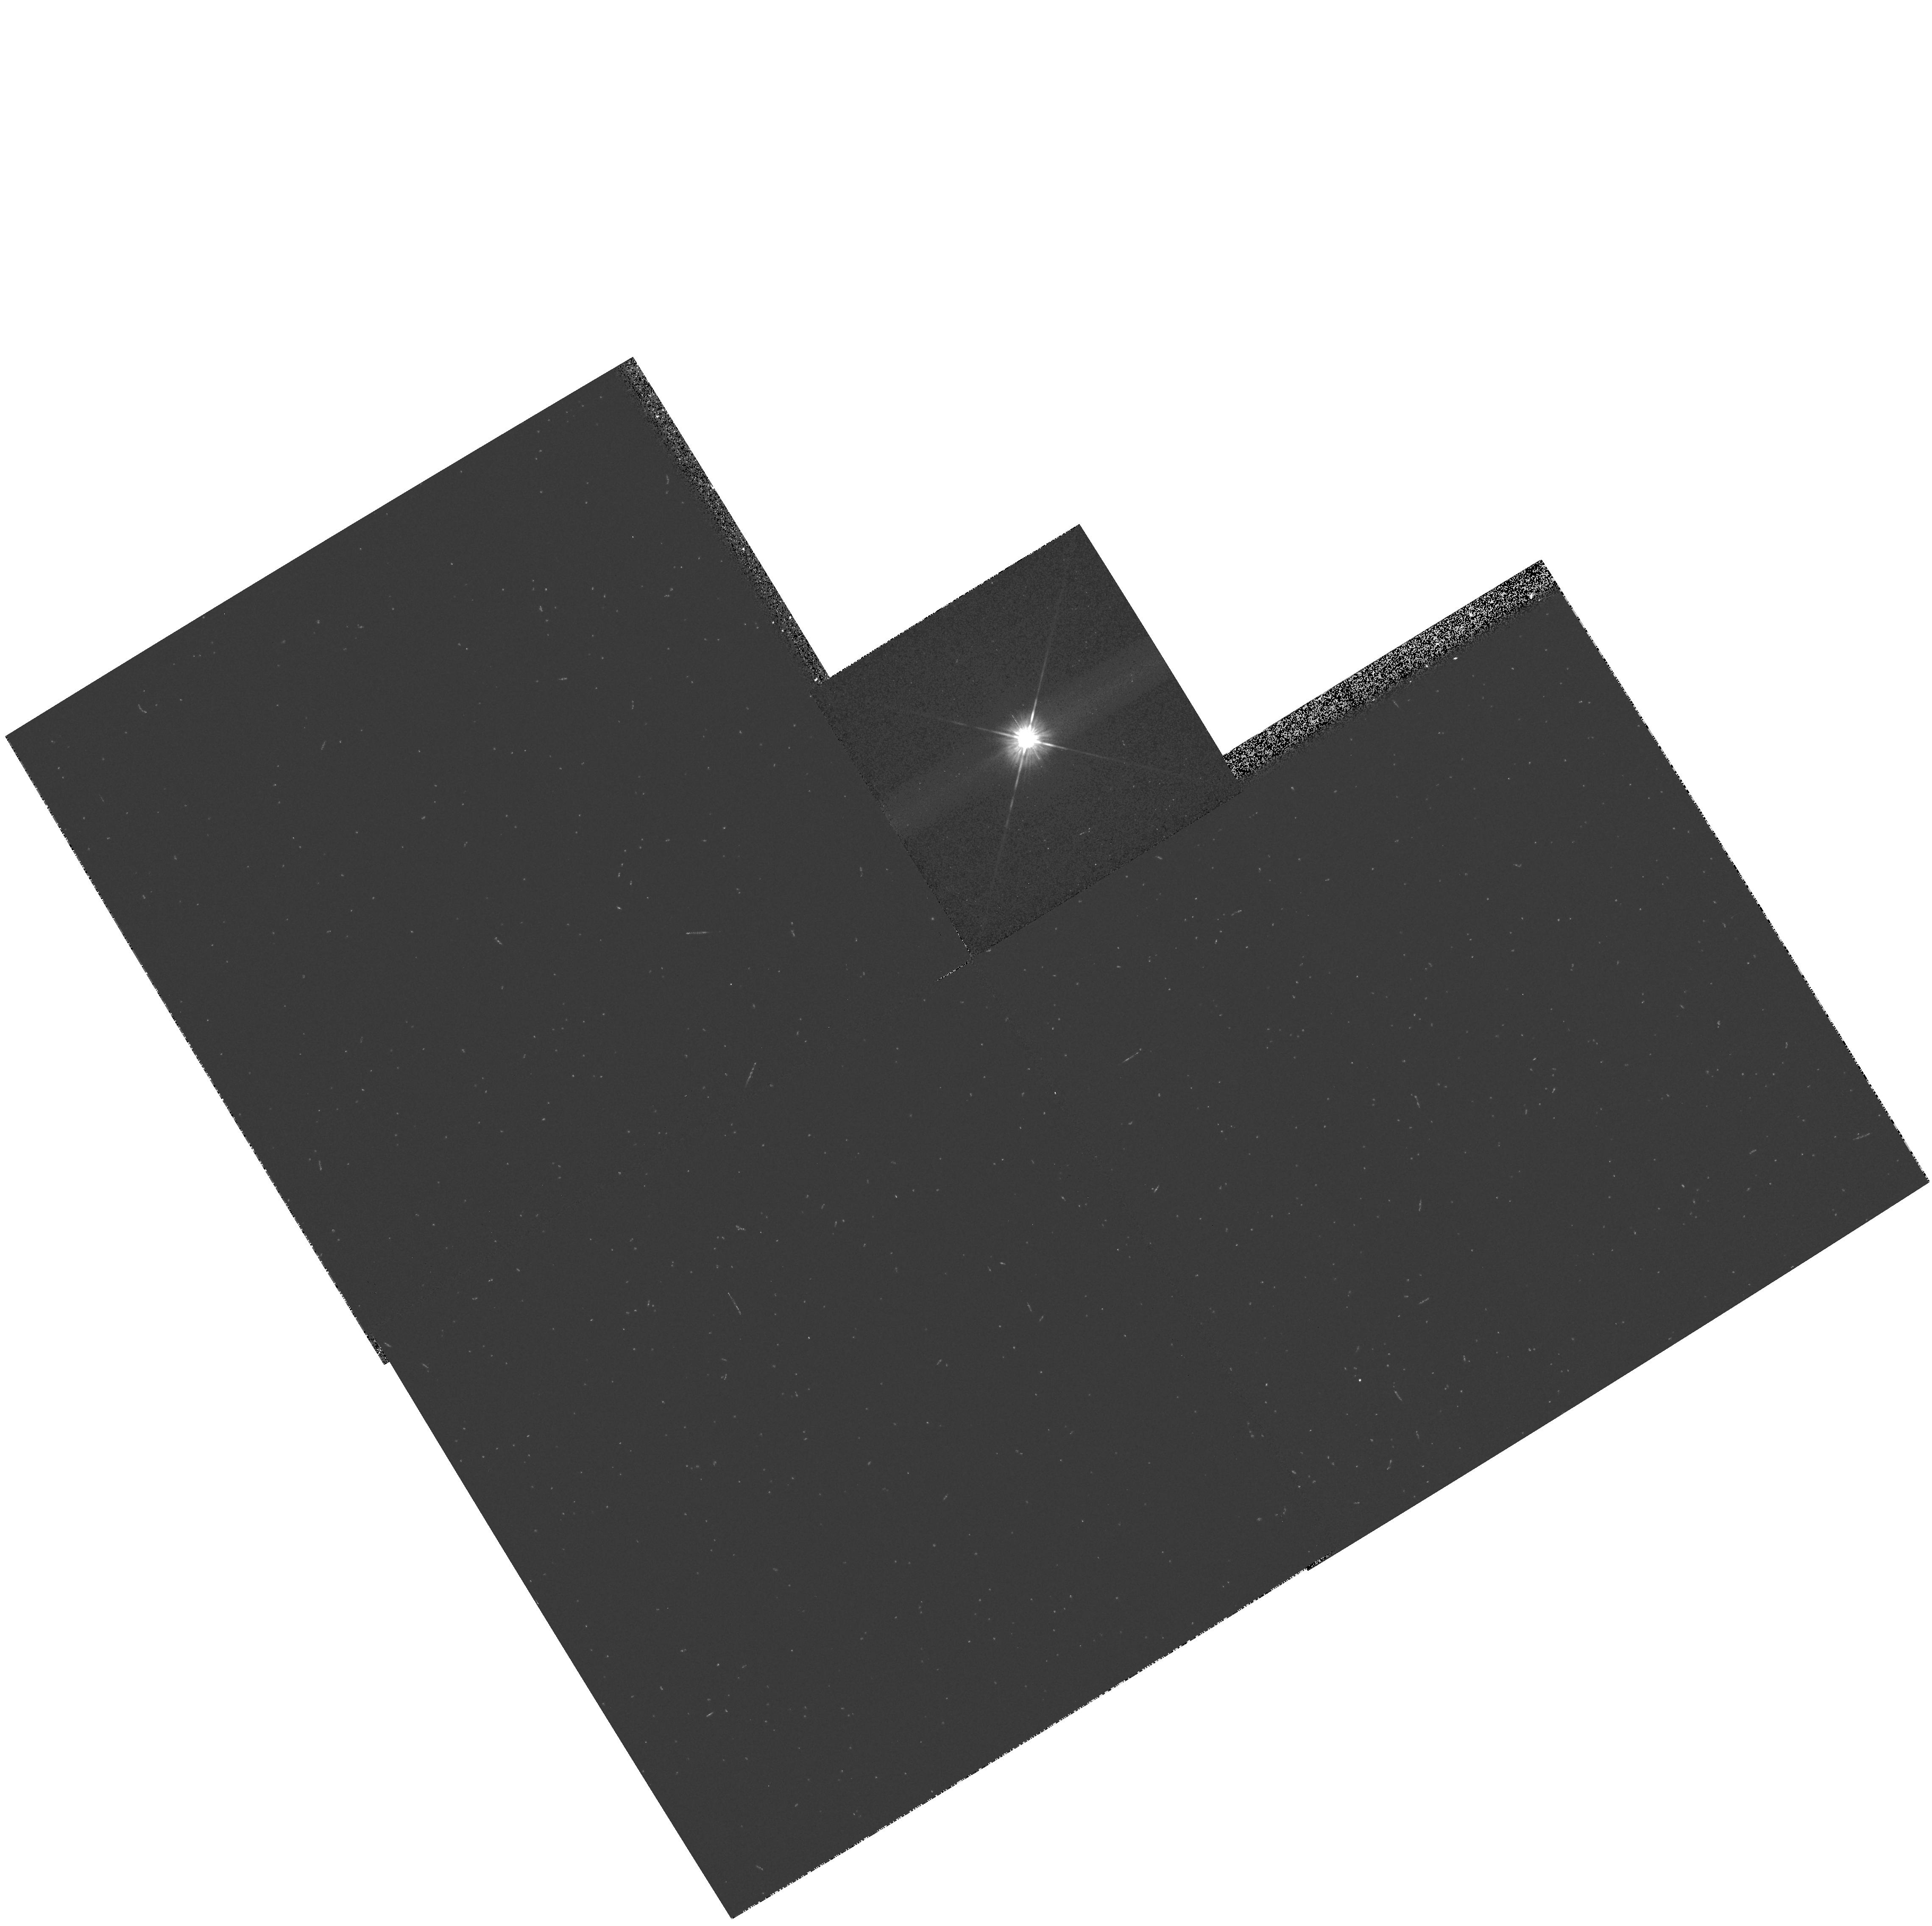
Target: CS-CHA
Instrument: WFPC2/PC
Filter: F606W
Exposure: 2 min
Observation ID: hst_7387_14_wfpc2_pc_f606w_u44m14

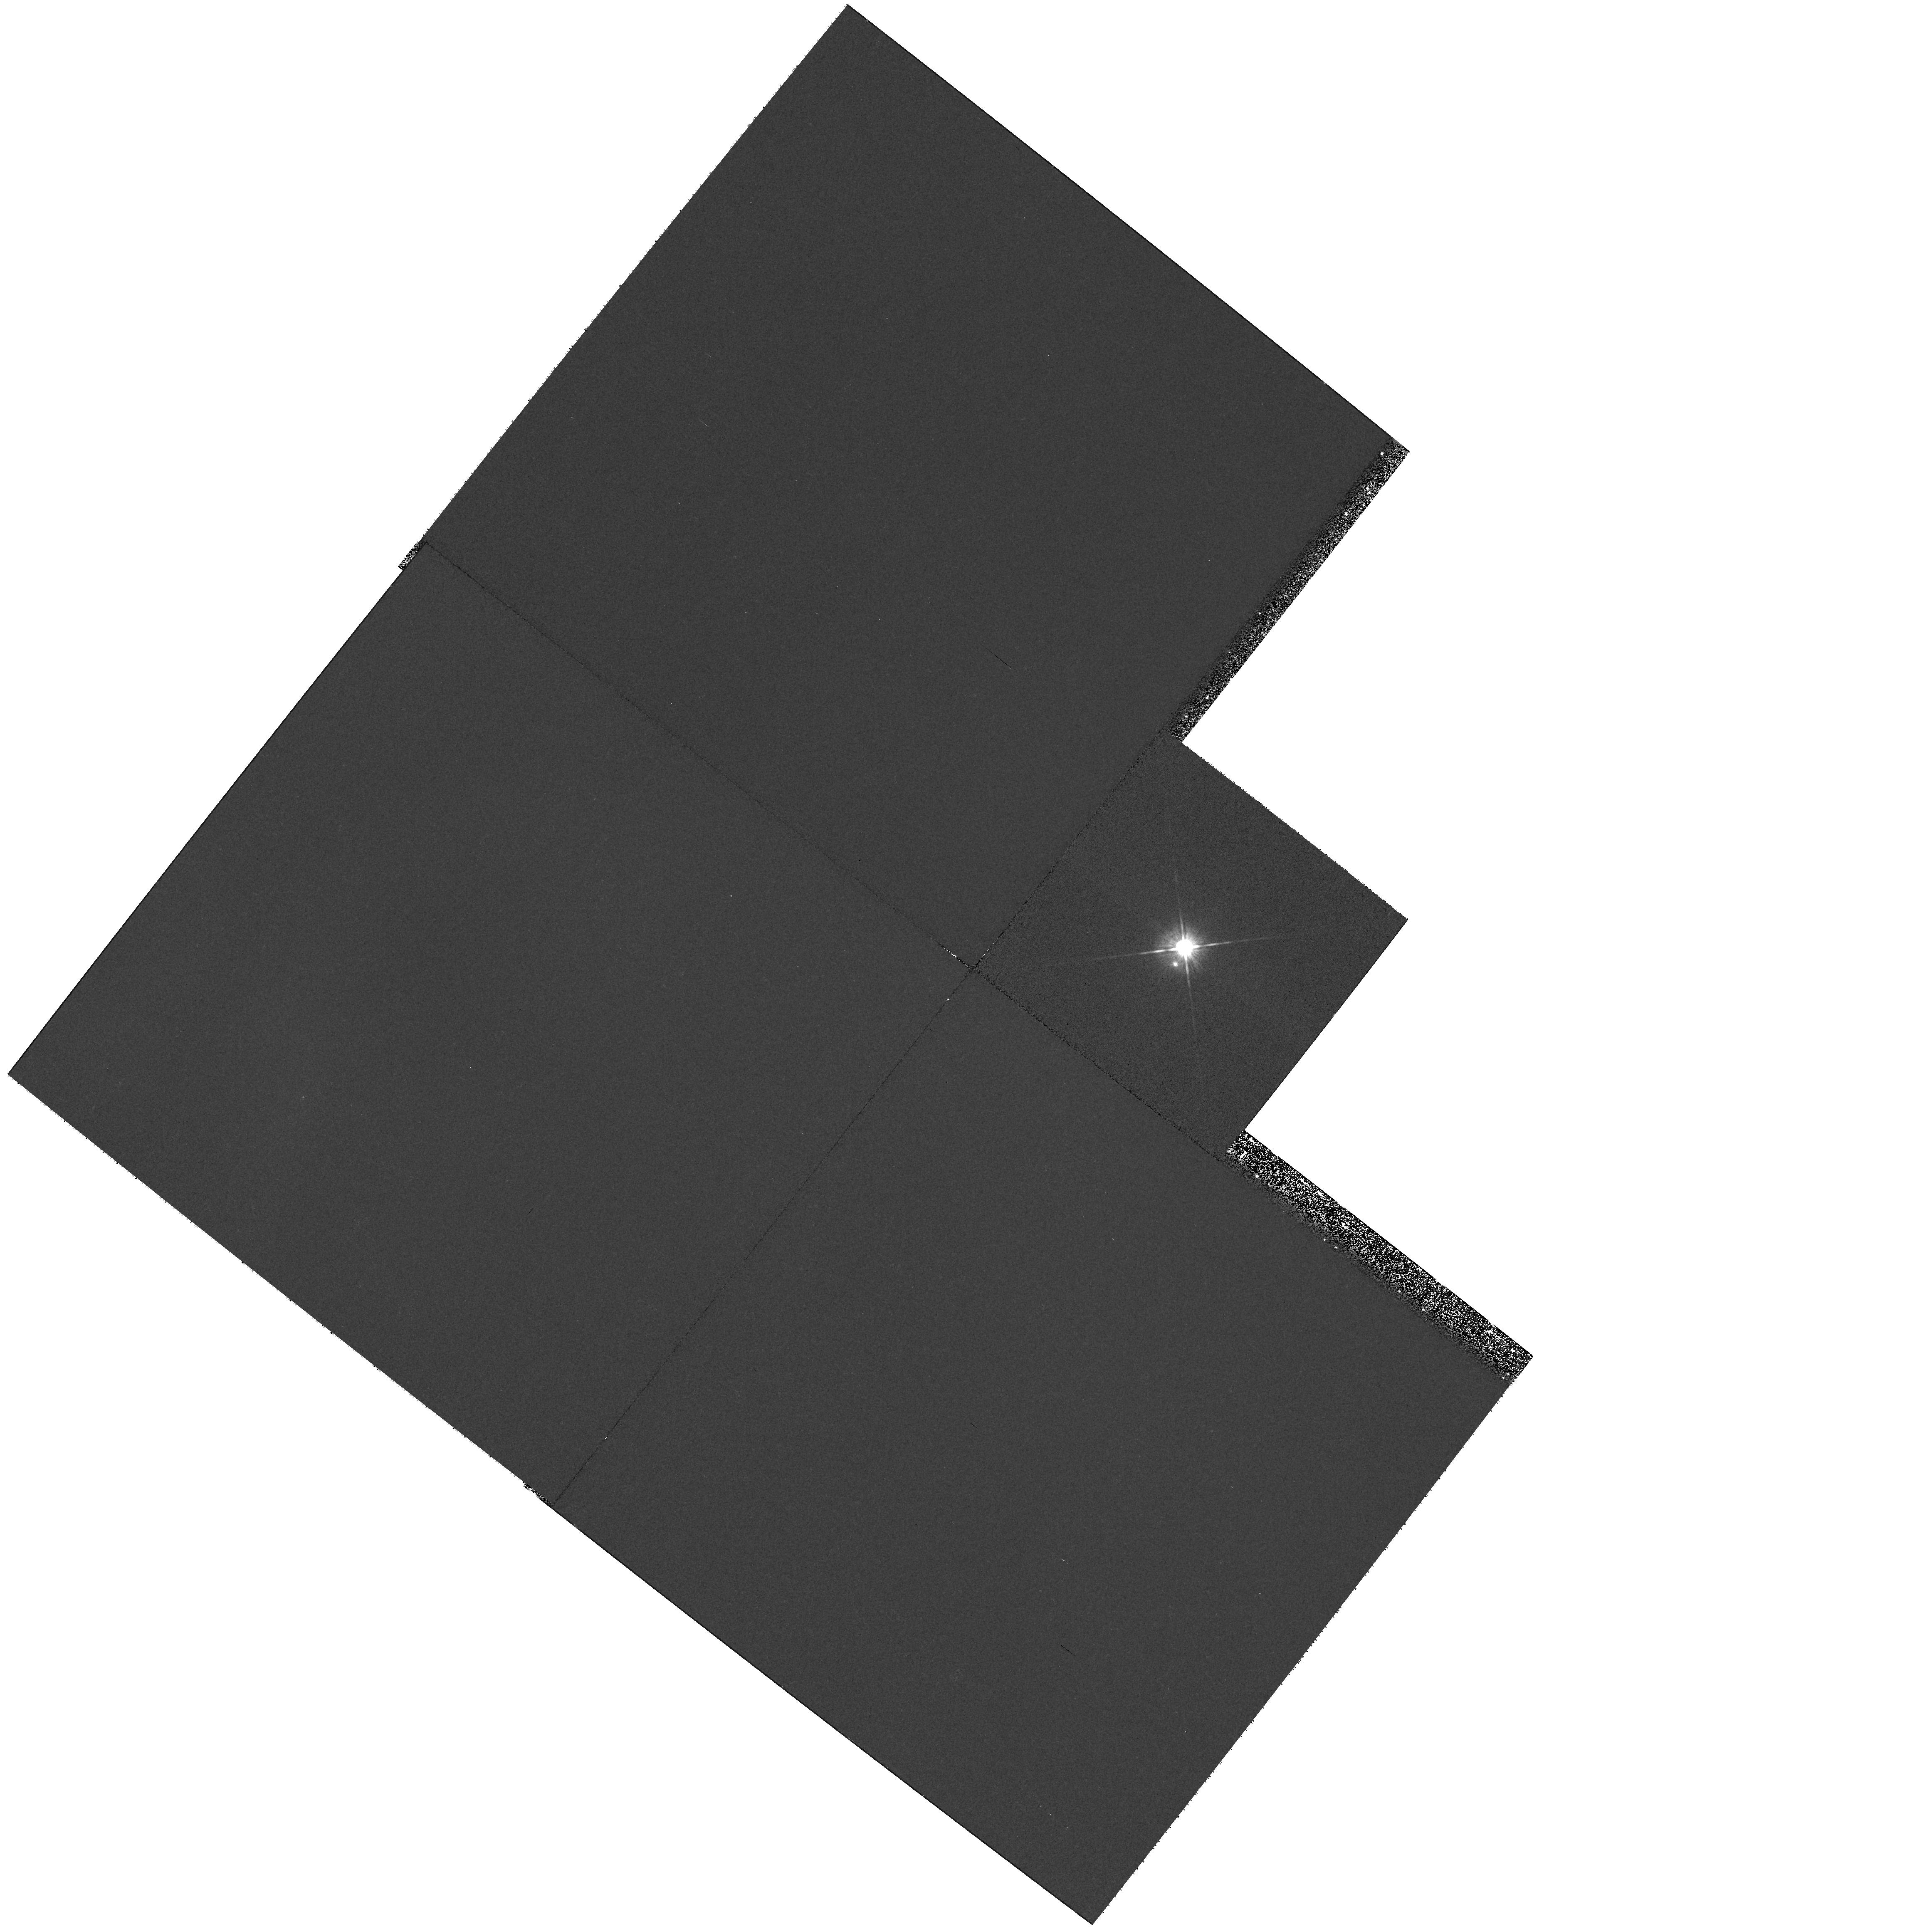
Target: DOAR-24E
Instrument: WFPC2/PC
Filter: F606W
Exposure: 11 min
Observation ID: hst_7387_30_wfpc2_pc_f606w_u44m30

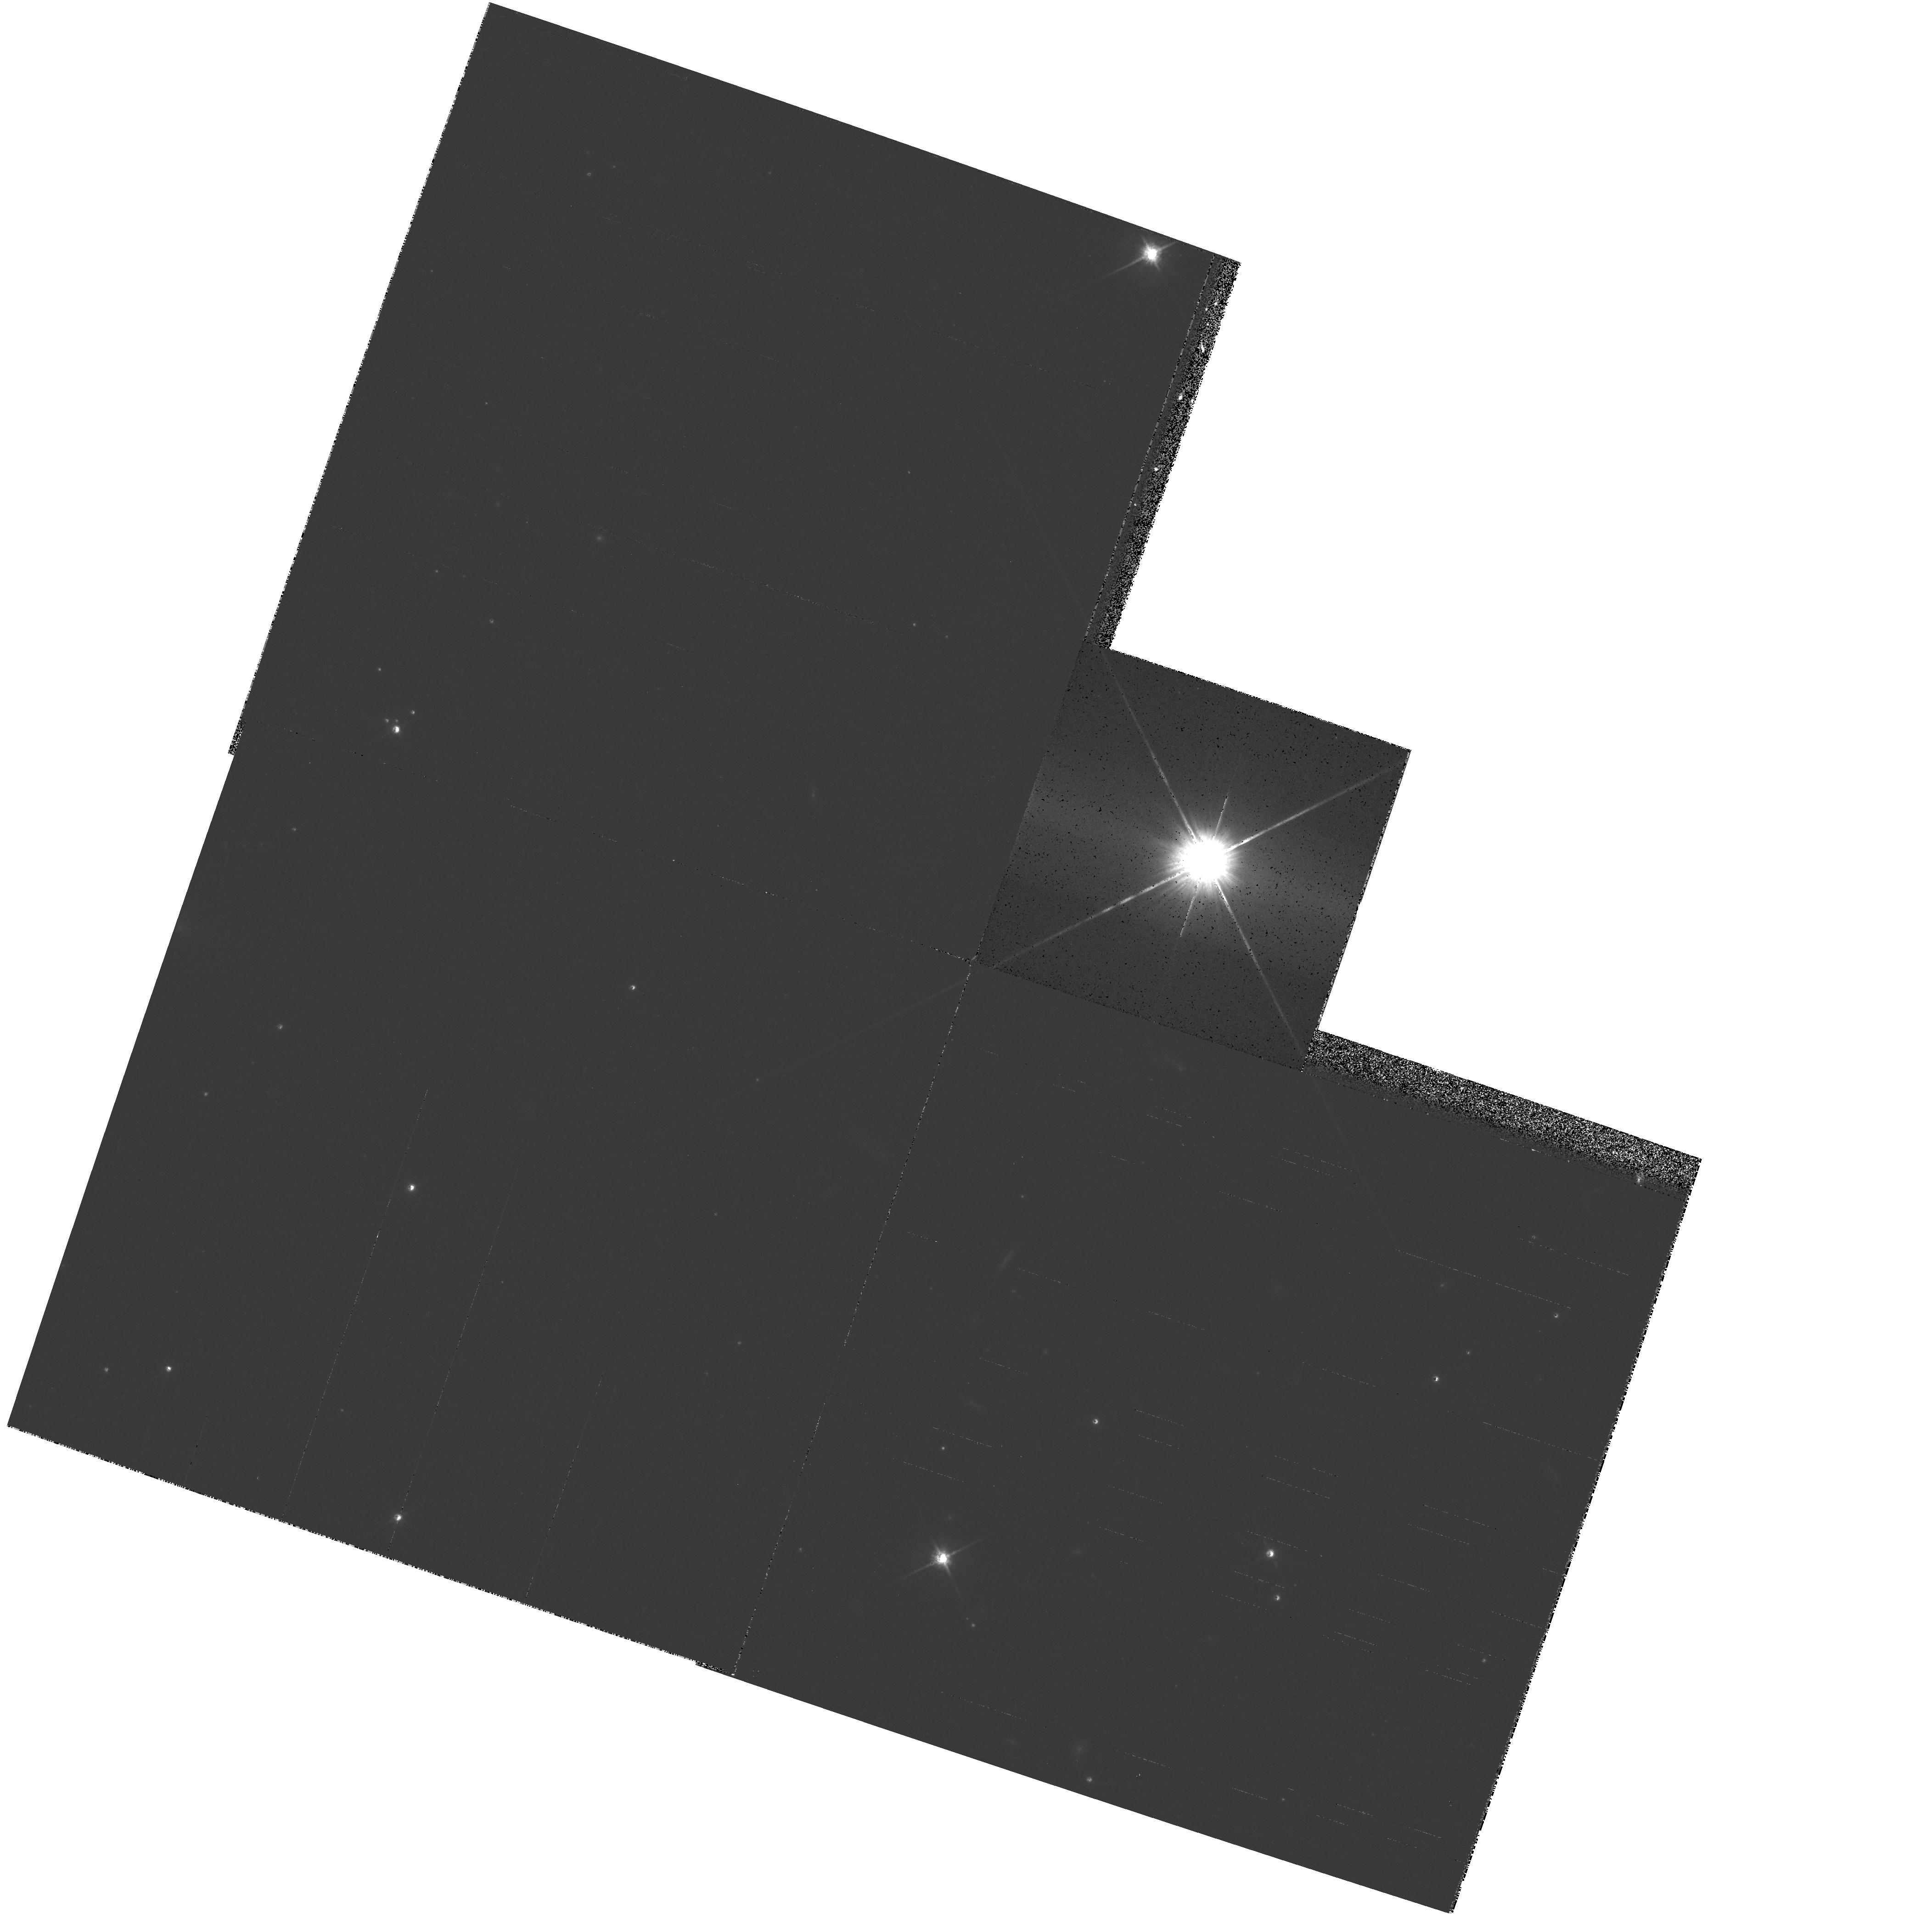
Target: TW-HYA
Instrument: WFPC2/PC
Filter: F814W
Exposure: 6 min
Observation ID: hst_7387_57_wfpc2_pc_f814w_u44m57

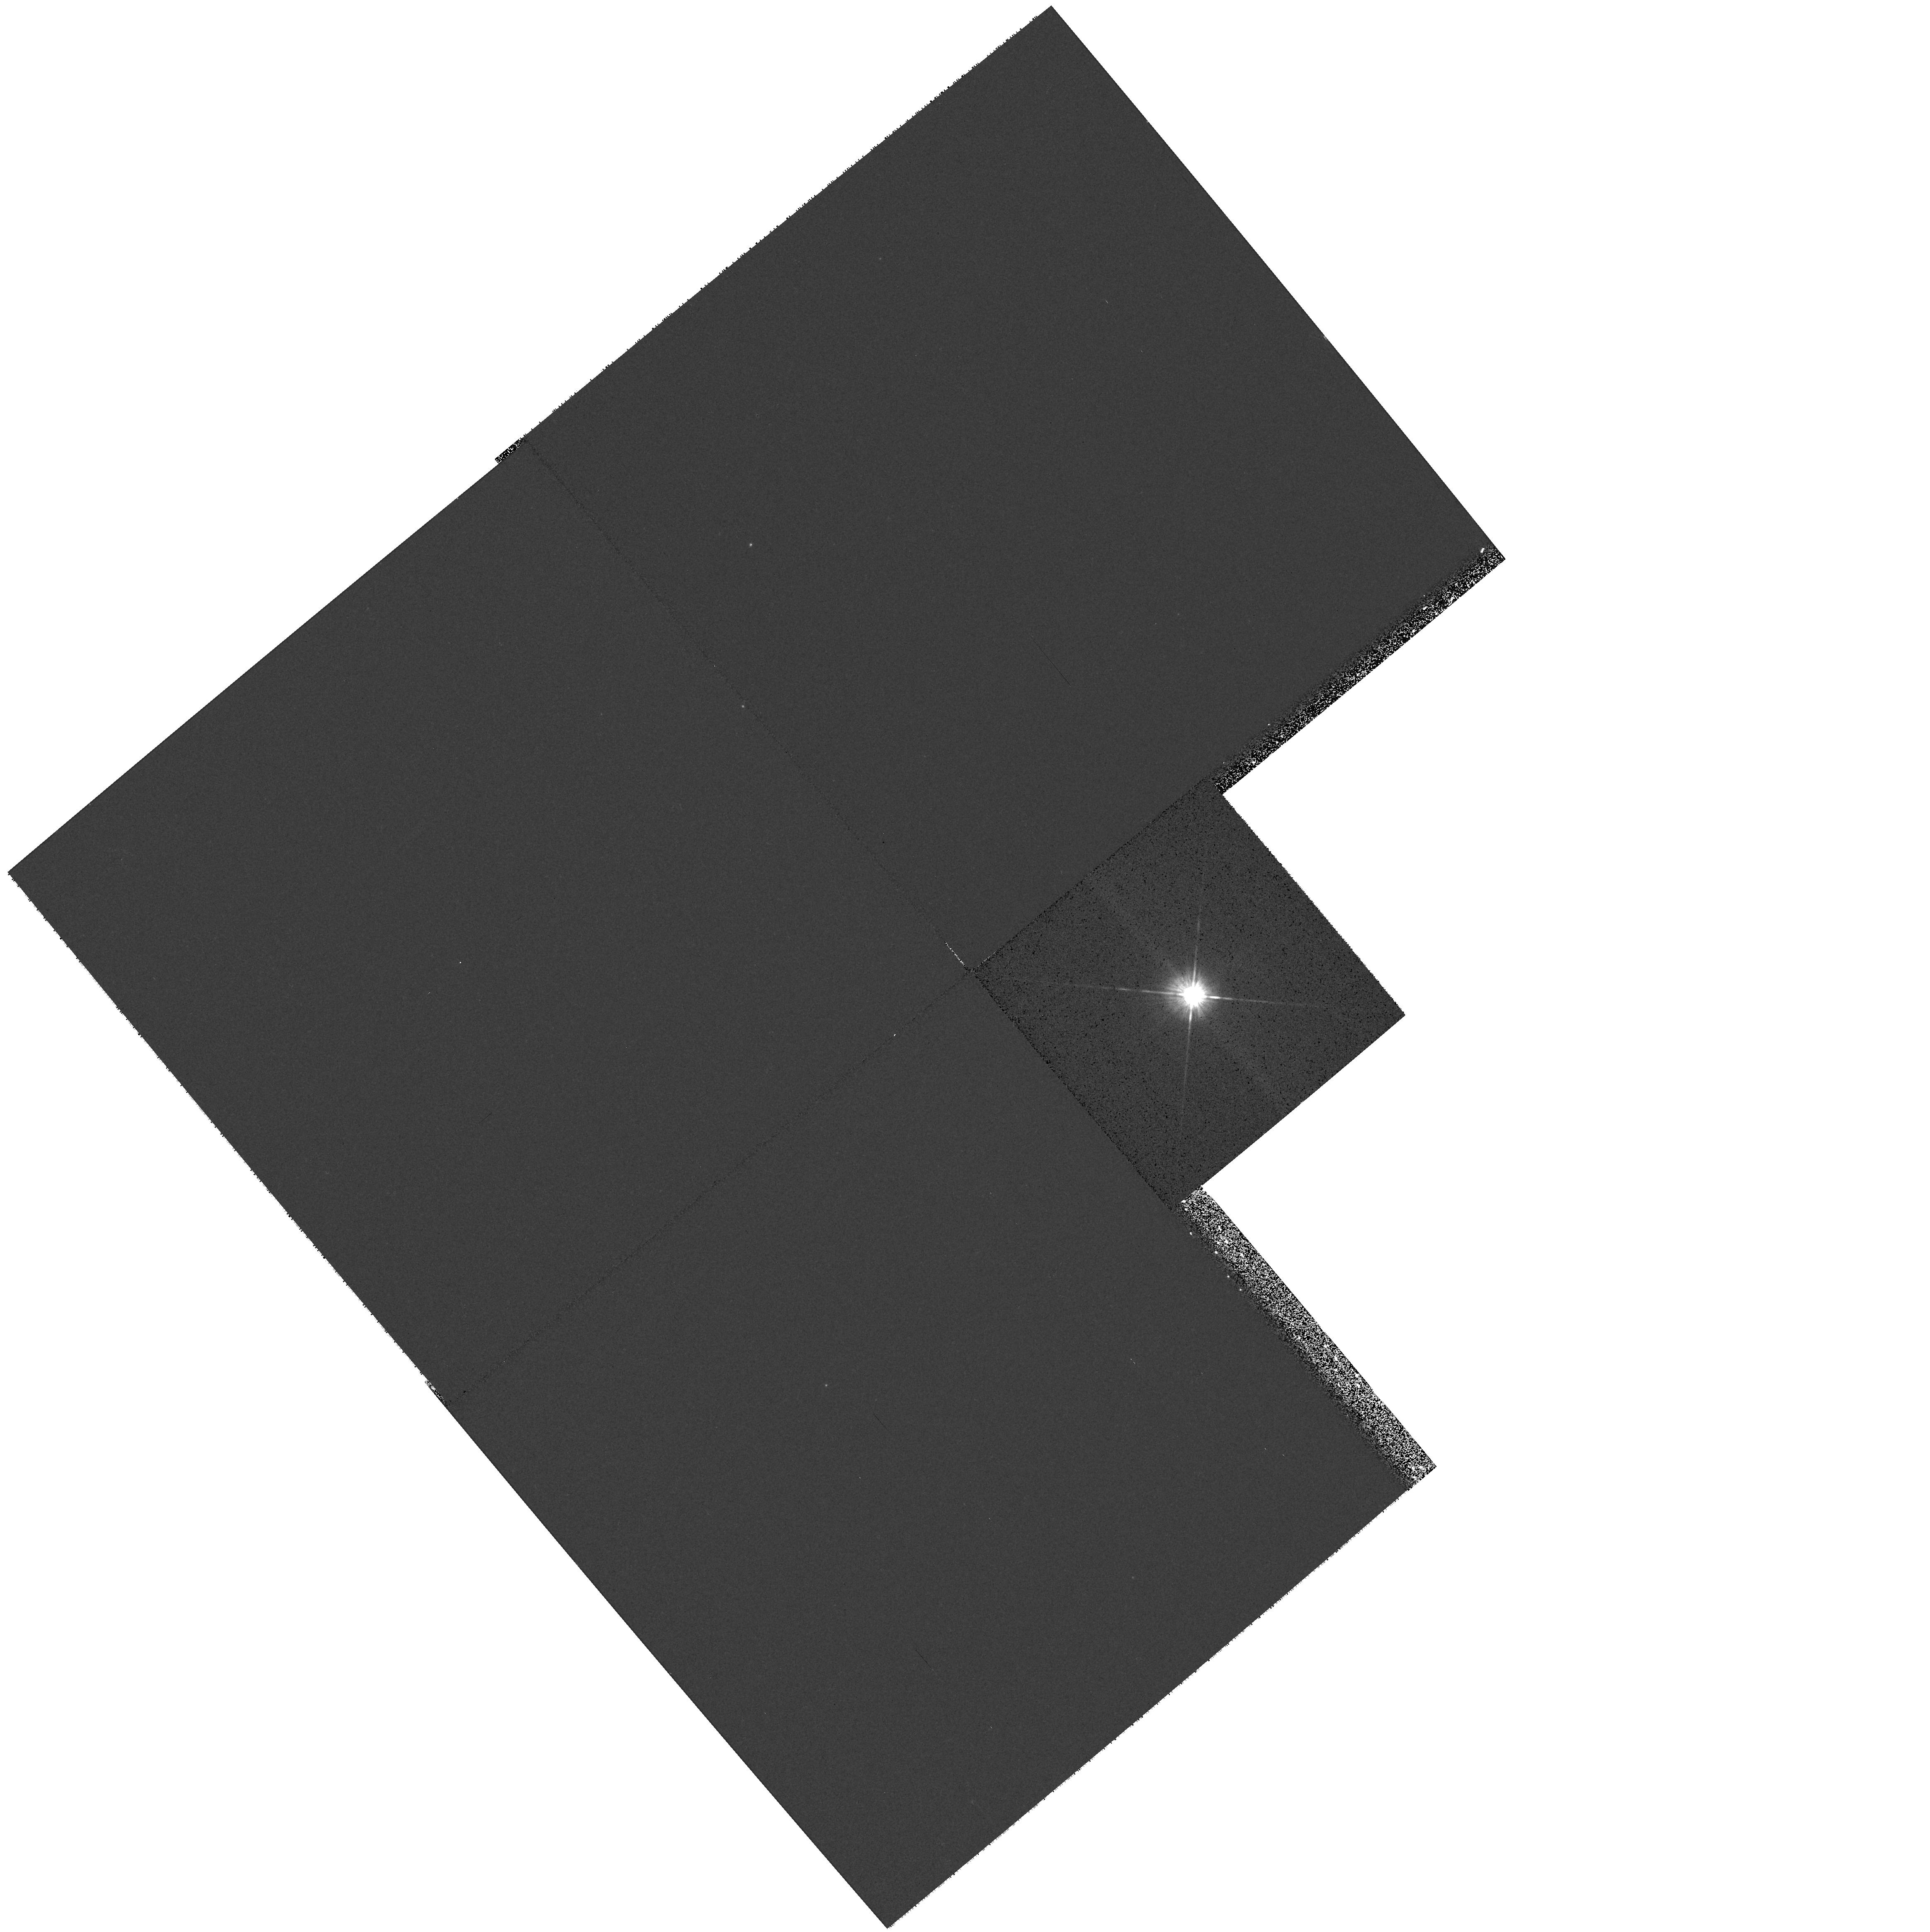
Target: 041529+1652
Instrument: WFPC2/PC
Filter: F606W
Exposure: 6 min
Observation ID: hst_7387_66_wfpc2_pc_f606w_u44m66

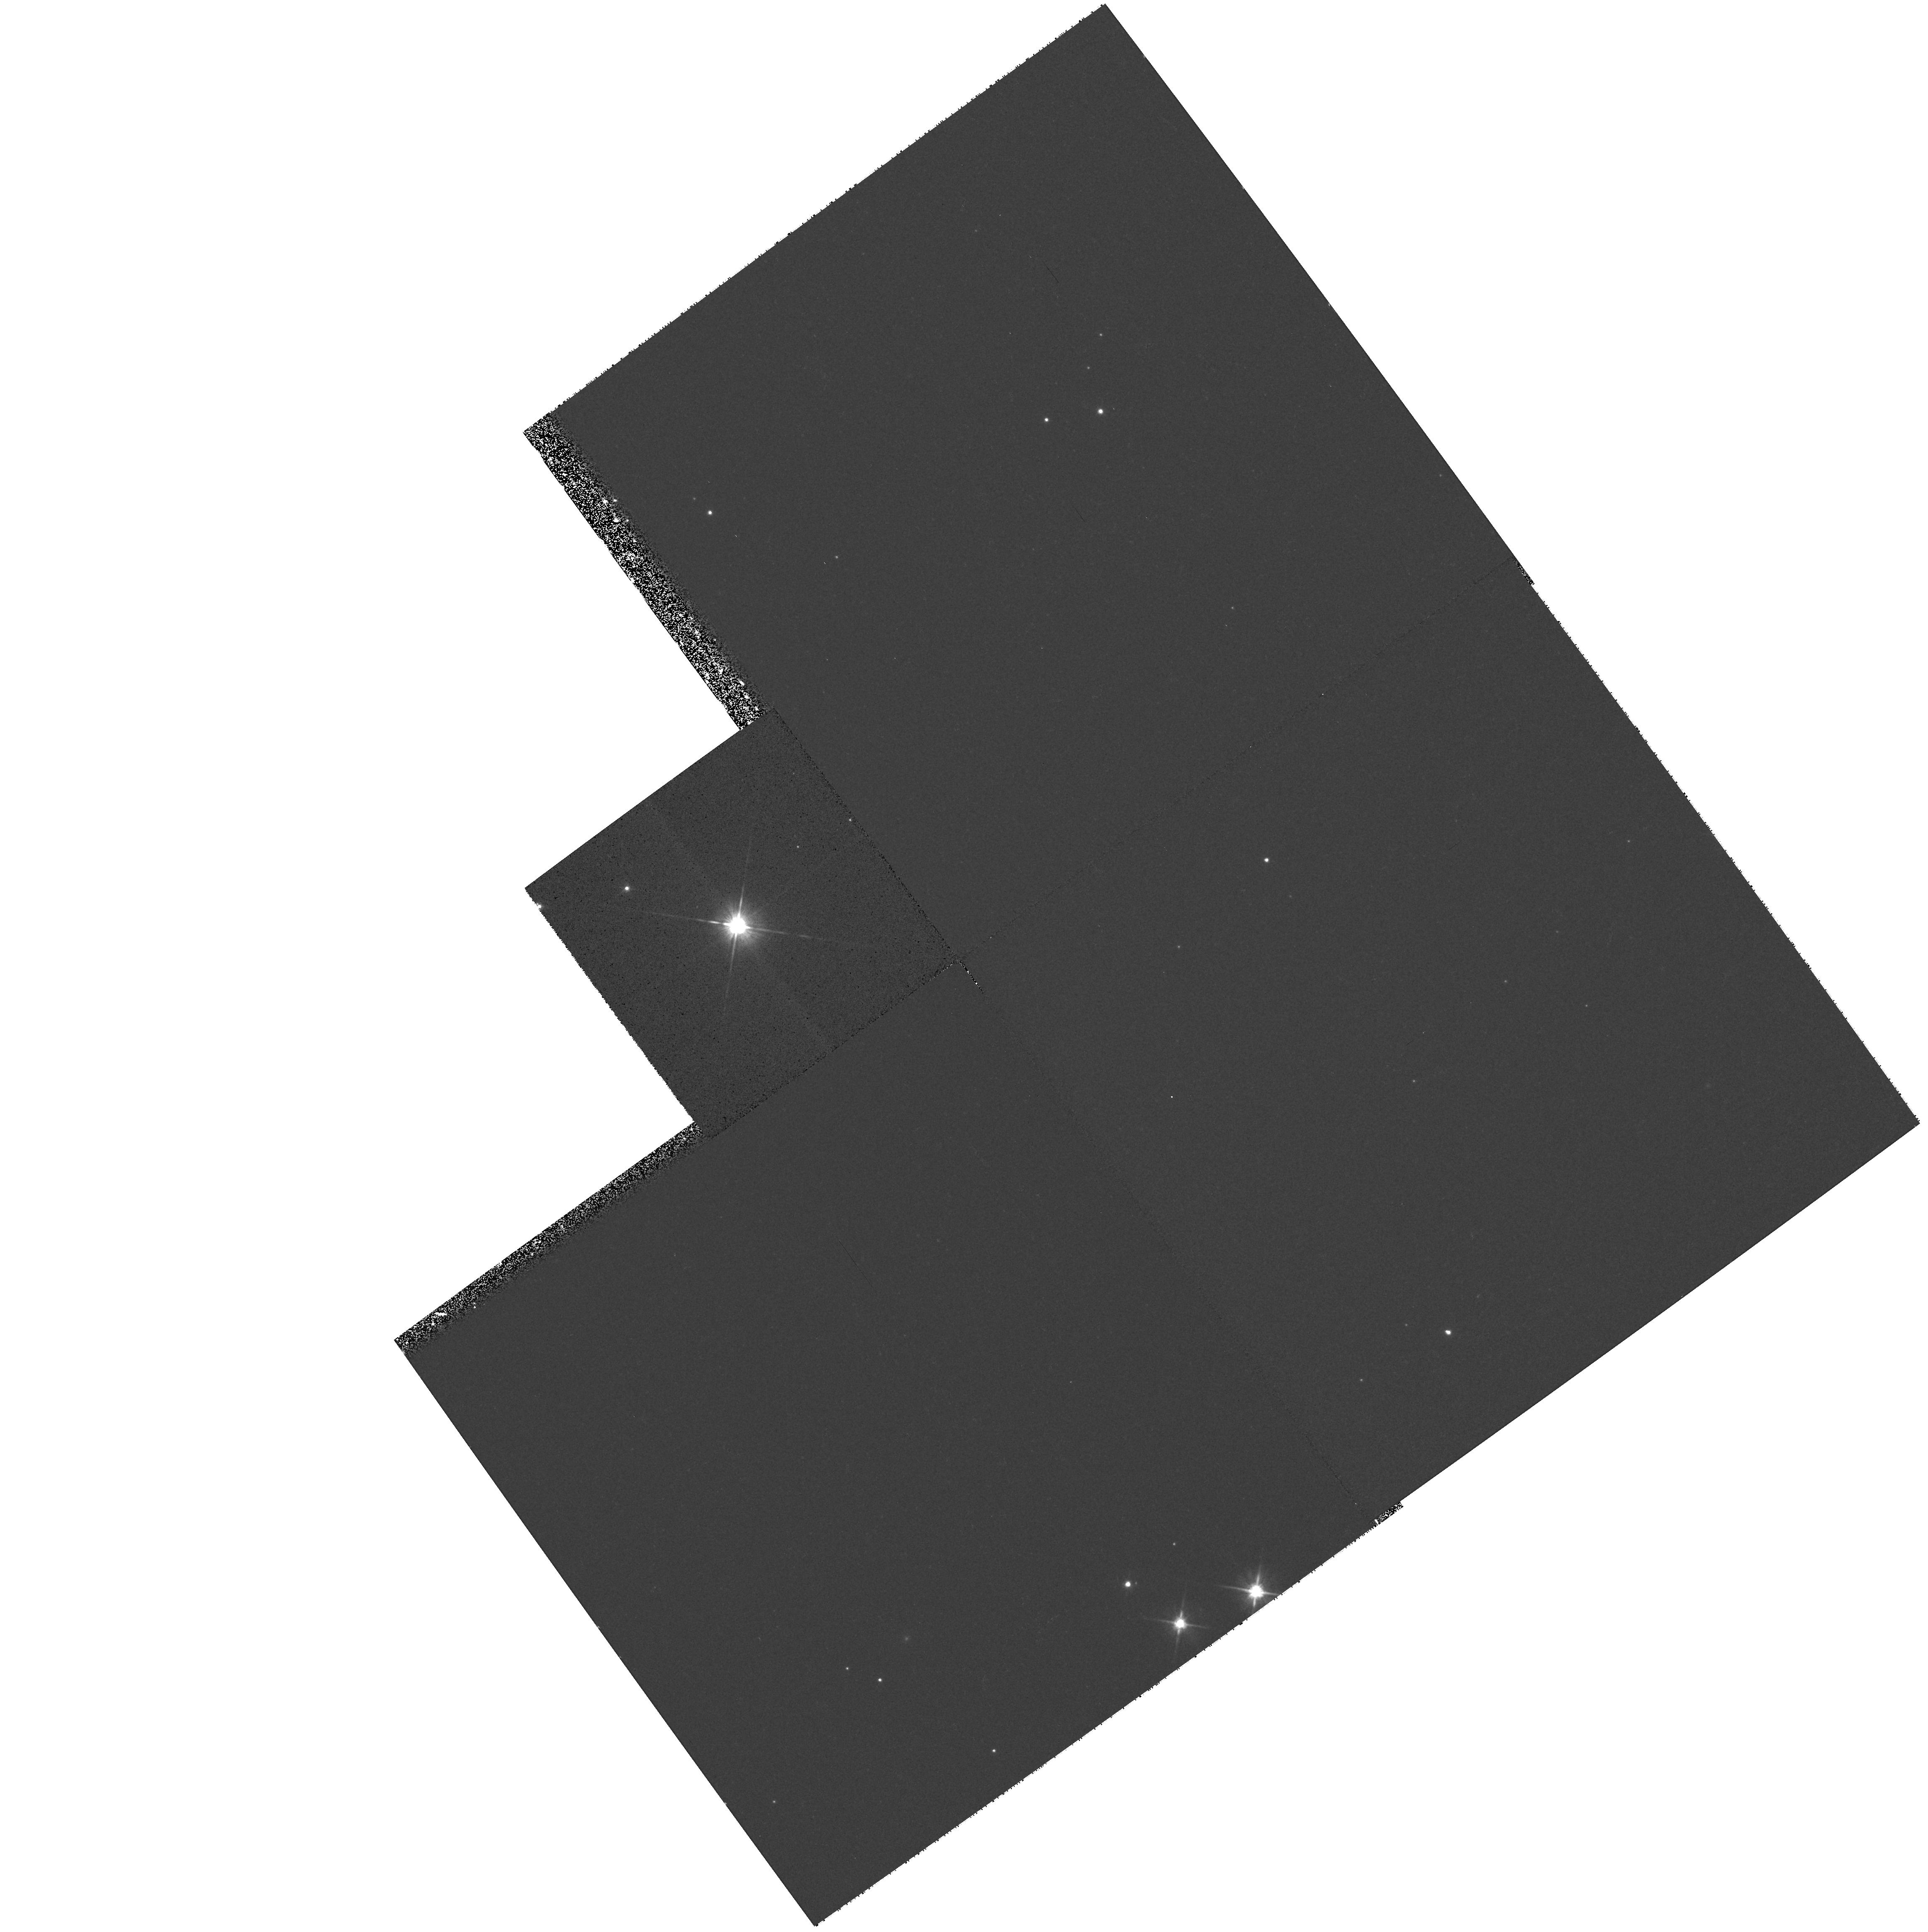
Target: GO-TAU
Instrument: WFPC2/PC
Filter: F606W
Exposure: 15 min
Observation ID: hst_7387_27_wfpc2_pc_f606w_u44m27

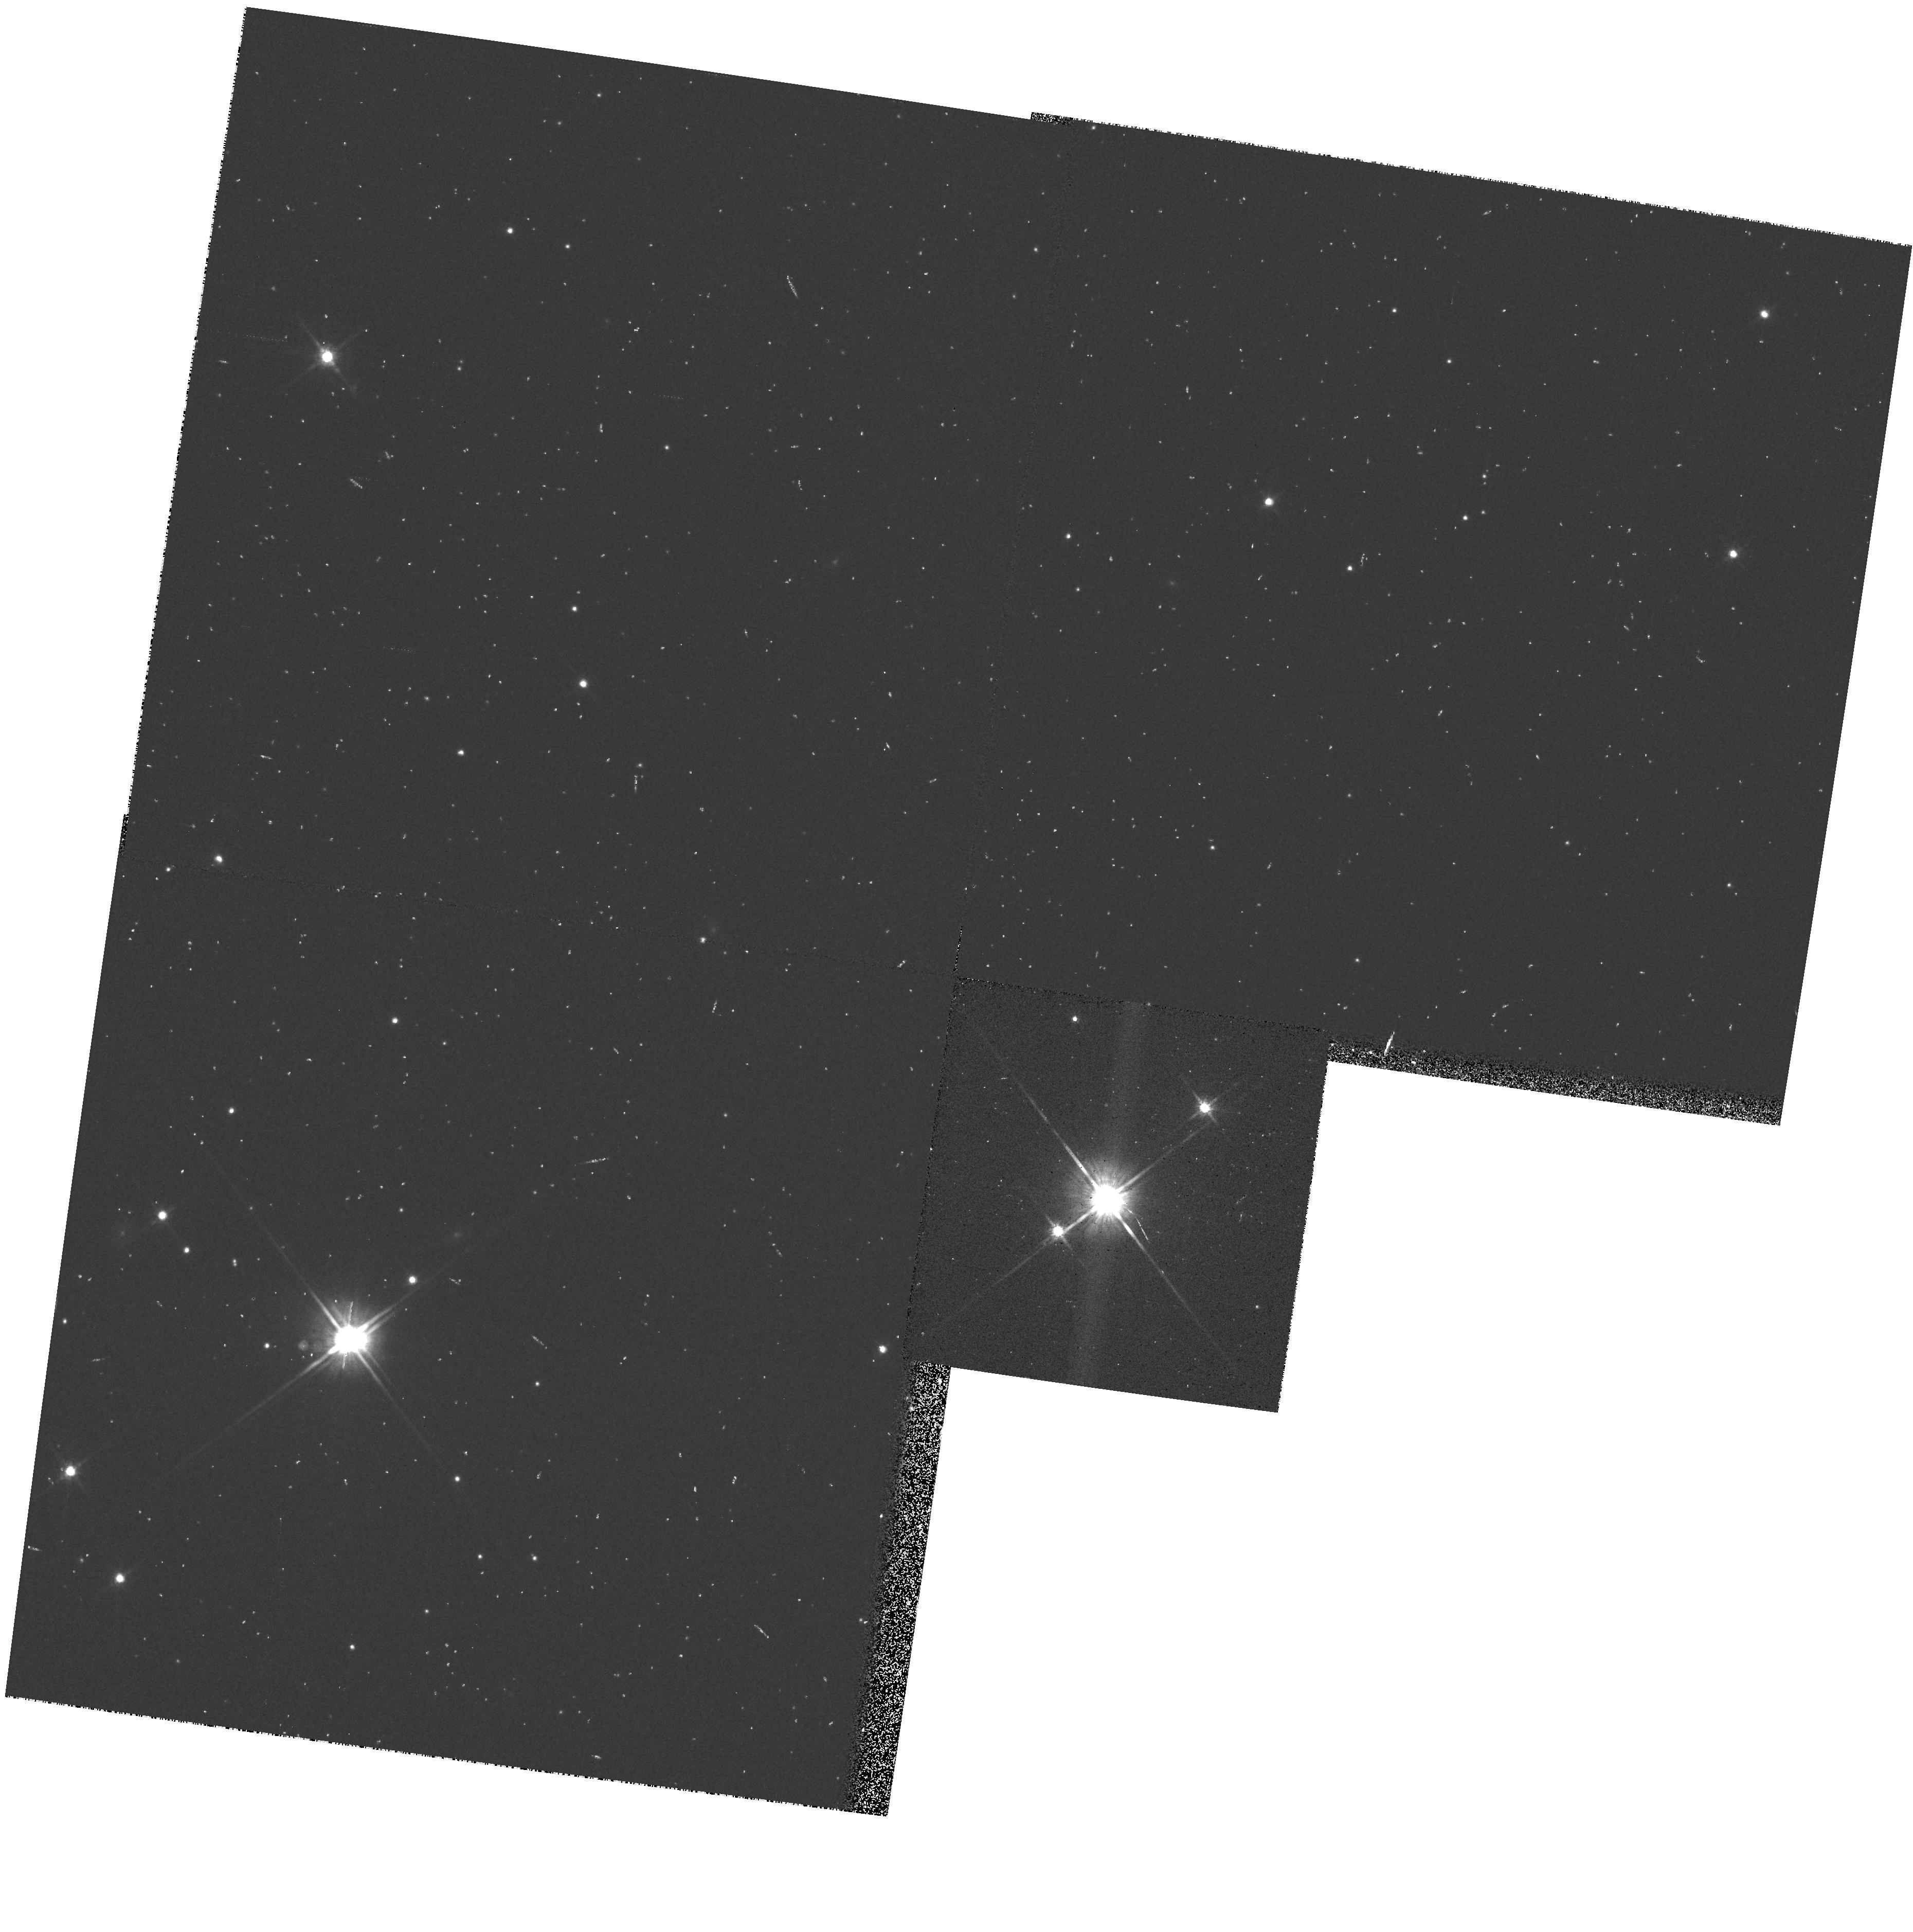
Target: SZ-CHA
Instrument: WFPC2/PC
Filter: F814W
Exposure: 3 min
Observation ID: hst_7387_28_wfpc2_pc_f814w_u44m28

T Tauri Star Snapshot Survey: A Census of Protoplanetary Disks (PI: Stapelfeldt, Karl)

Spatially unresolved infrared and millimeter continuum measurements suggest that as many as 50% of T Tauri stars possess circumstellar disks similar to the solar nebula from which our planetary system formed. However, high resolution, high dynamic range optical images exist for only a handful of the hundreds of nearby T Tauri stars that may harbor observable disks. Initial HST imaging with WFPC2 has shown that circumstellar disks are readily detected as reflection nebulosities adjacent to the bright PSF of the central star. We propose an R-band SNAPshot survey of a large number of T Tauri stars in the four nearest star-forming clouds. Our targets all have millimeter continuum excess emission and/or optical polarization above local interstellar values. Our goals are to validate the disk frequency suggested by the groundbased surveys, to measure the disk sizes and constrain their masses, to identify the nearly edge- on systems which are particularly favorable for studies of disk geometry, and to discover new disks undetectable using other techniques. The results will be of fundamental importance to understanding the nature of planet-forming environments and their frequency in the galaxy.